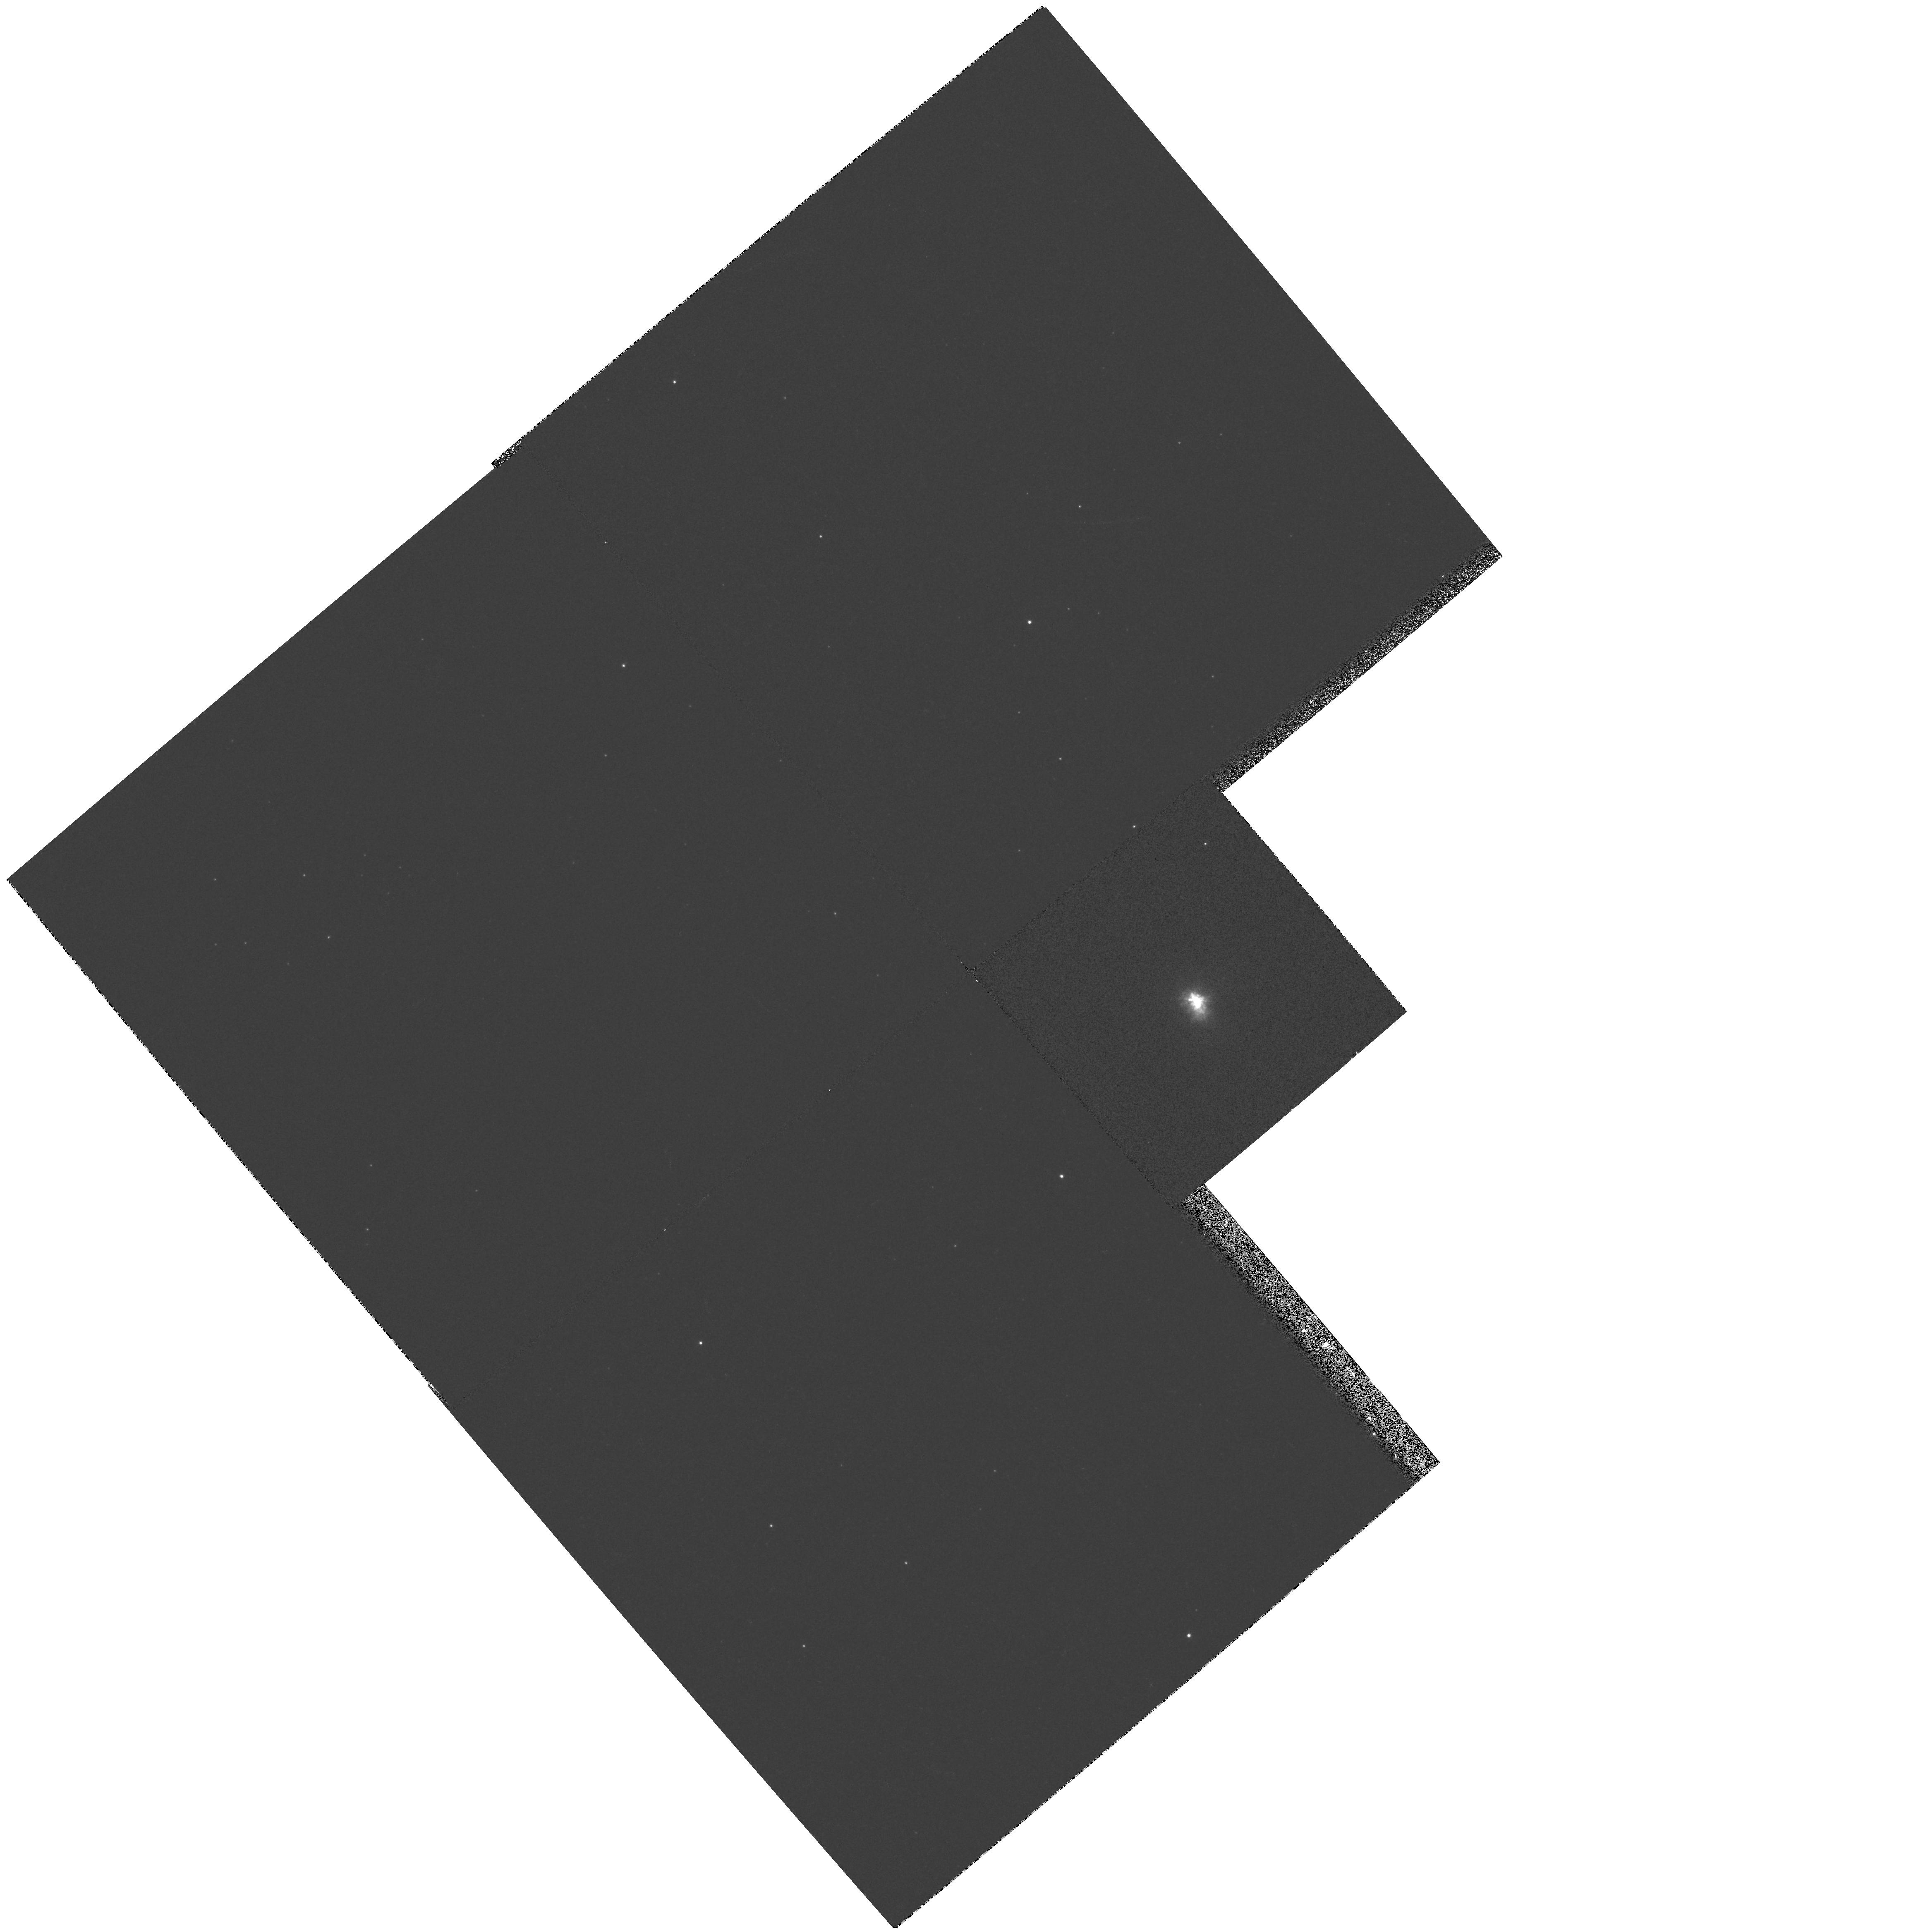
Target: IRC+10420. Instrument: WFPC2/PC. Filter: F467M. Exposure: 6 min. Observation ID: hst_6475_01_wfpc2_pc_f467m_u35301

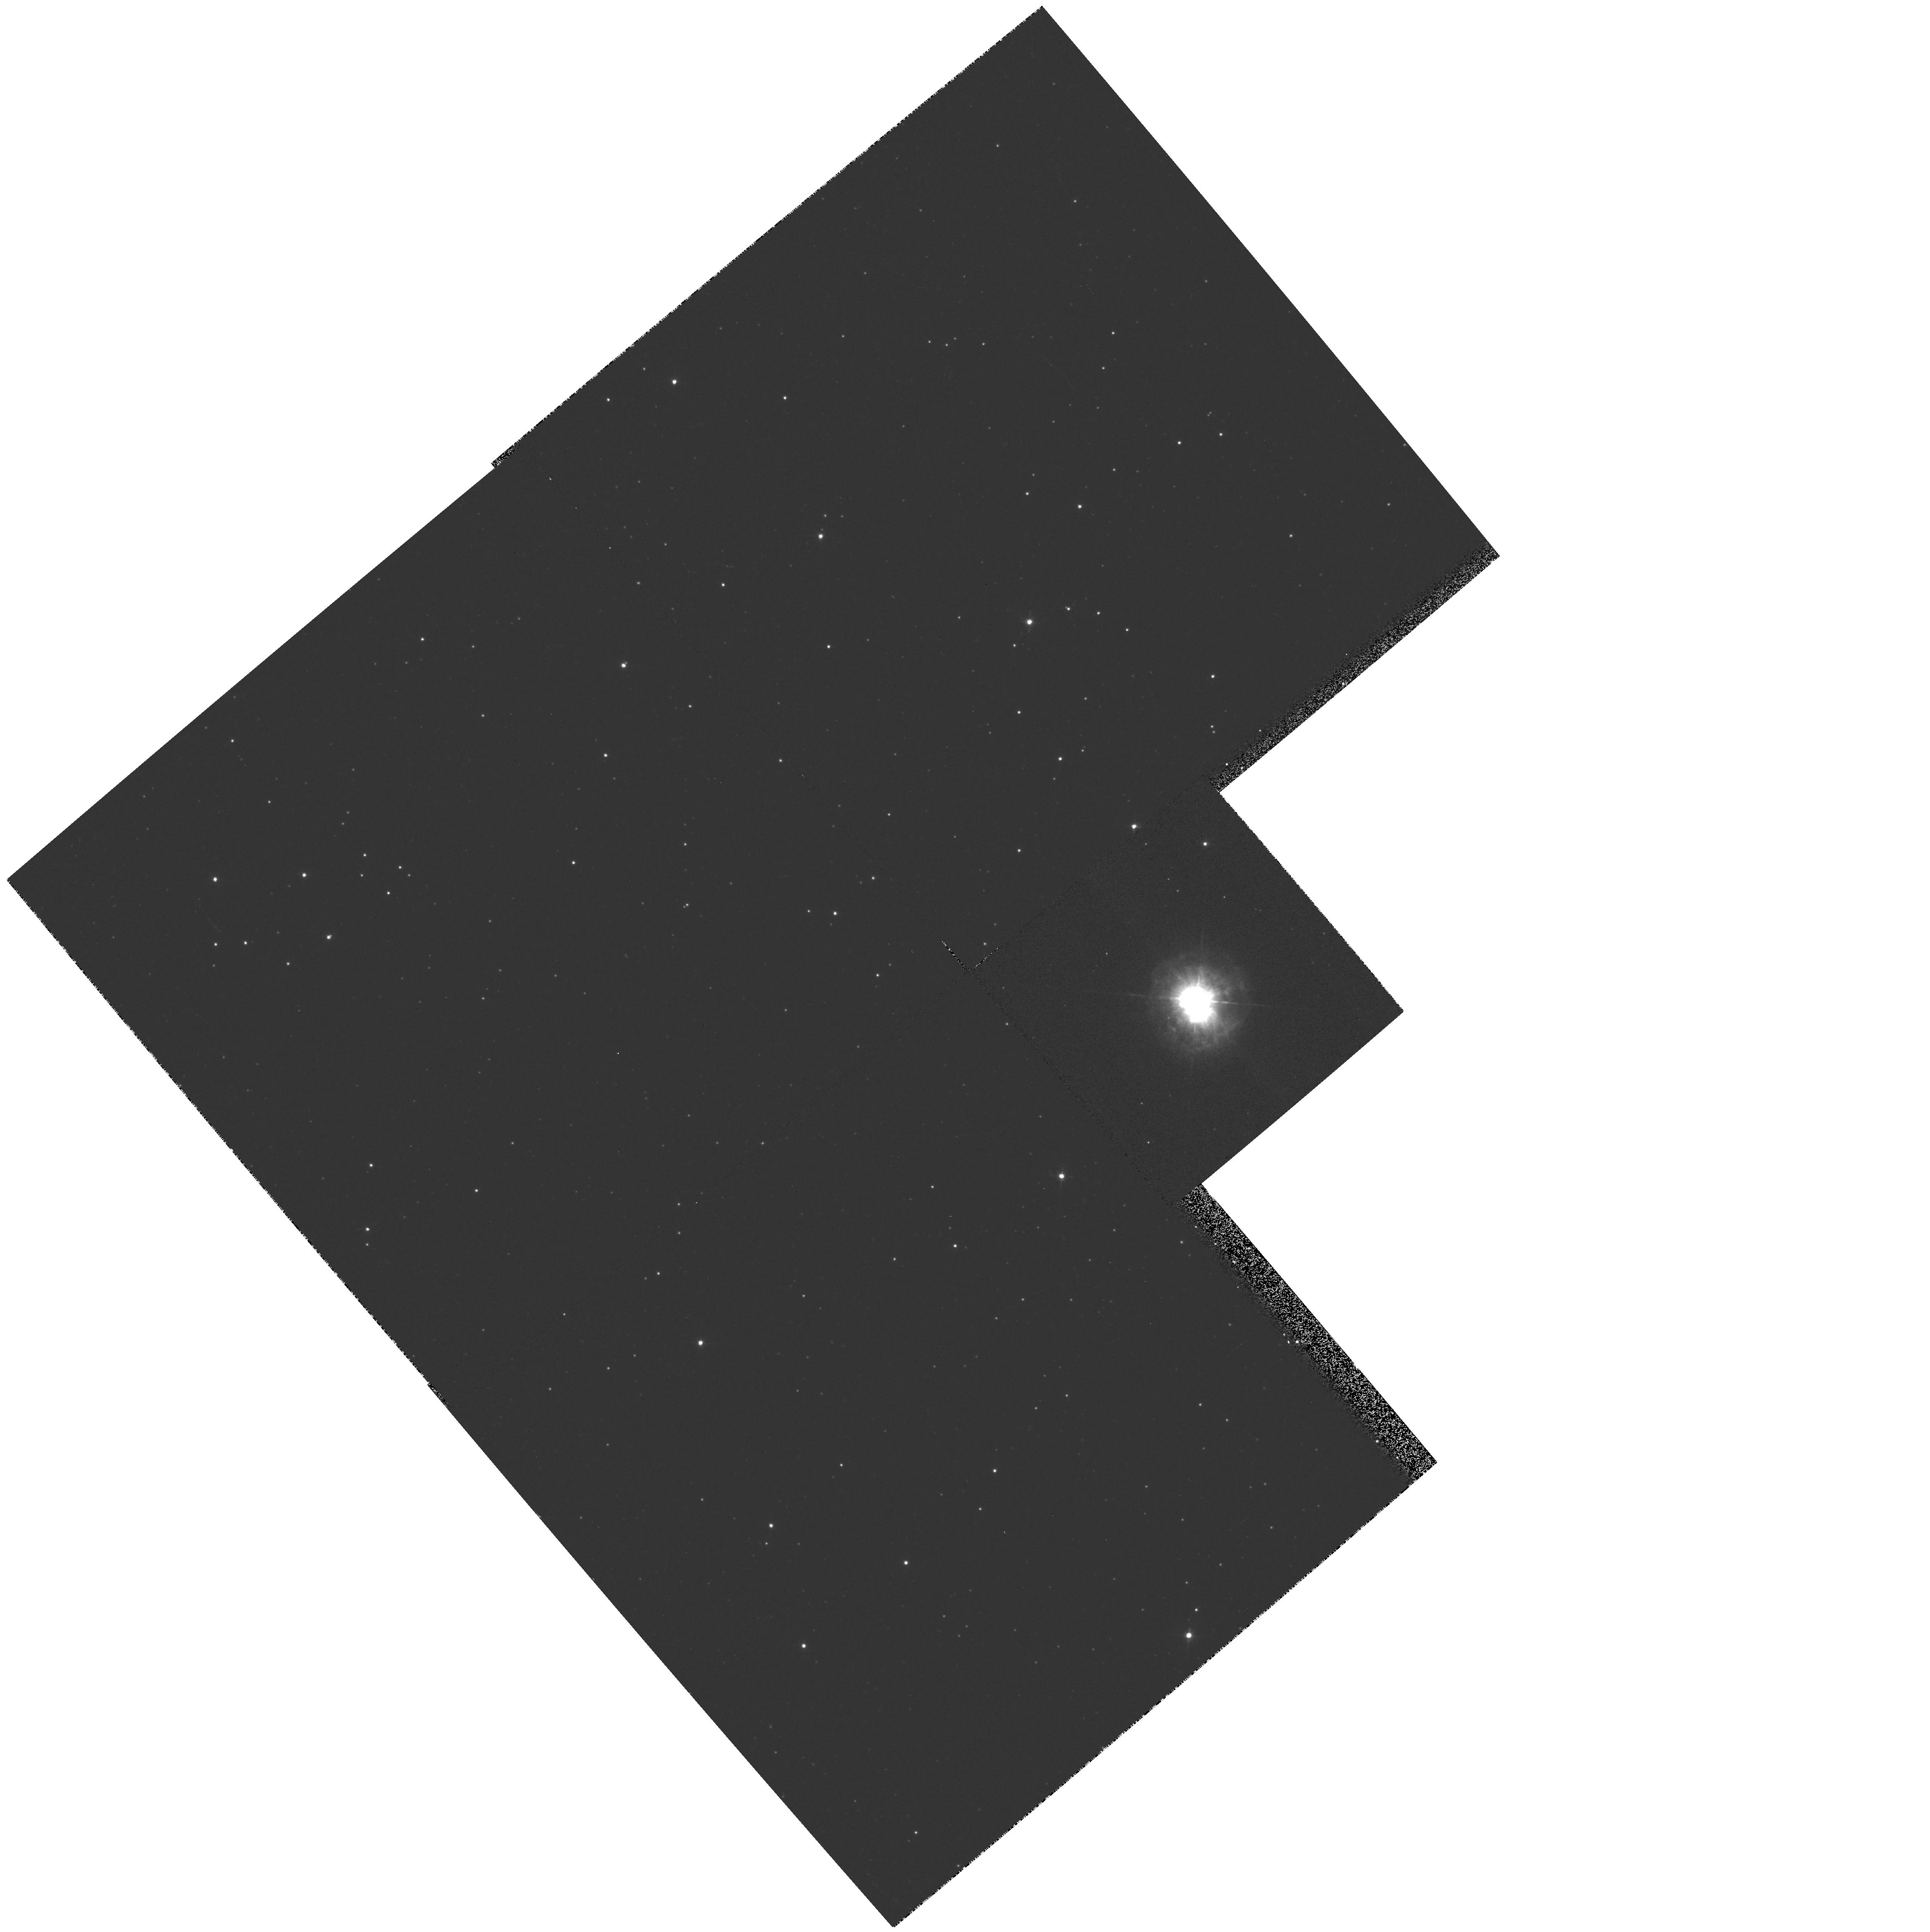
Target: IRC+10420. Instrument: WFPC2/PC. Filter: F547M. Exposure: 6 min. Observation ID: hst_6475_01_wfpc2_pc_f547m_u35301

HIGH RESOLUTION IMAGING OF UNSTABLE MASSIVE STARS AT THE TOP OF THE HR DIAGRAM (PI: Humphreys, Roberta M.)

A few highly unstable, very massive stars lie on or near the empirical upper luminosity boundary in the HR diagram. These include the Luminous Blue Variables, the cool hypergiants and other even rarer objects, all related by the violent mass-loss phenomena responsible for the upper boundary. We propose to obtain high-spatial resolution WFPC2/BV images of IRC+10420 a cool hypergiant and OH/IR star with visible nebulosity. Our groundbased optical nad infrared observations, including polarimetry and spectroscopy, revealed a rich and complex circumstellar environment with an equatorial disk surrounded by diffuse and clumpy gas and dust. Recent 10micron imaging shows an extended bipolar structure. The HST images are needed for studies of the morphology of the ejecta and for comparison with our infrared and radio observations.